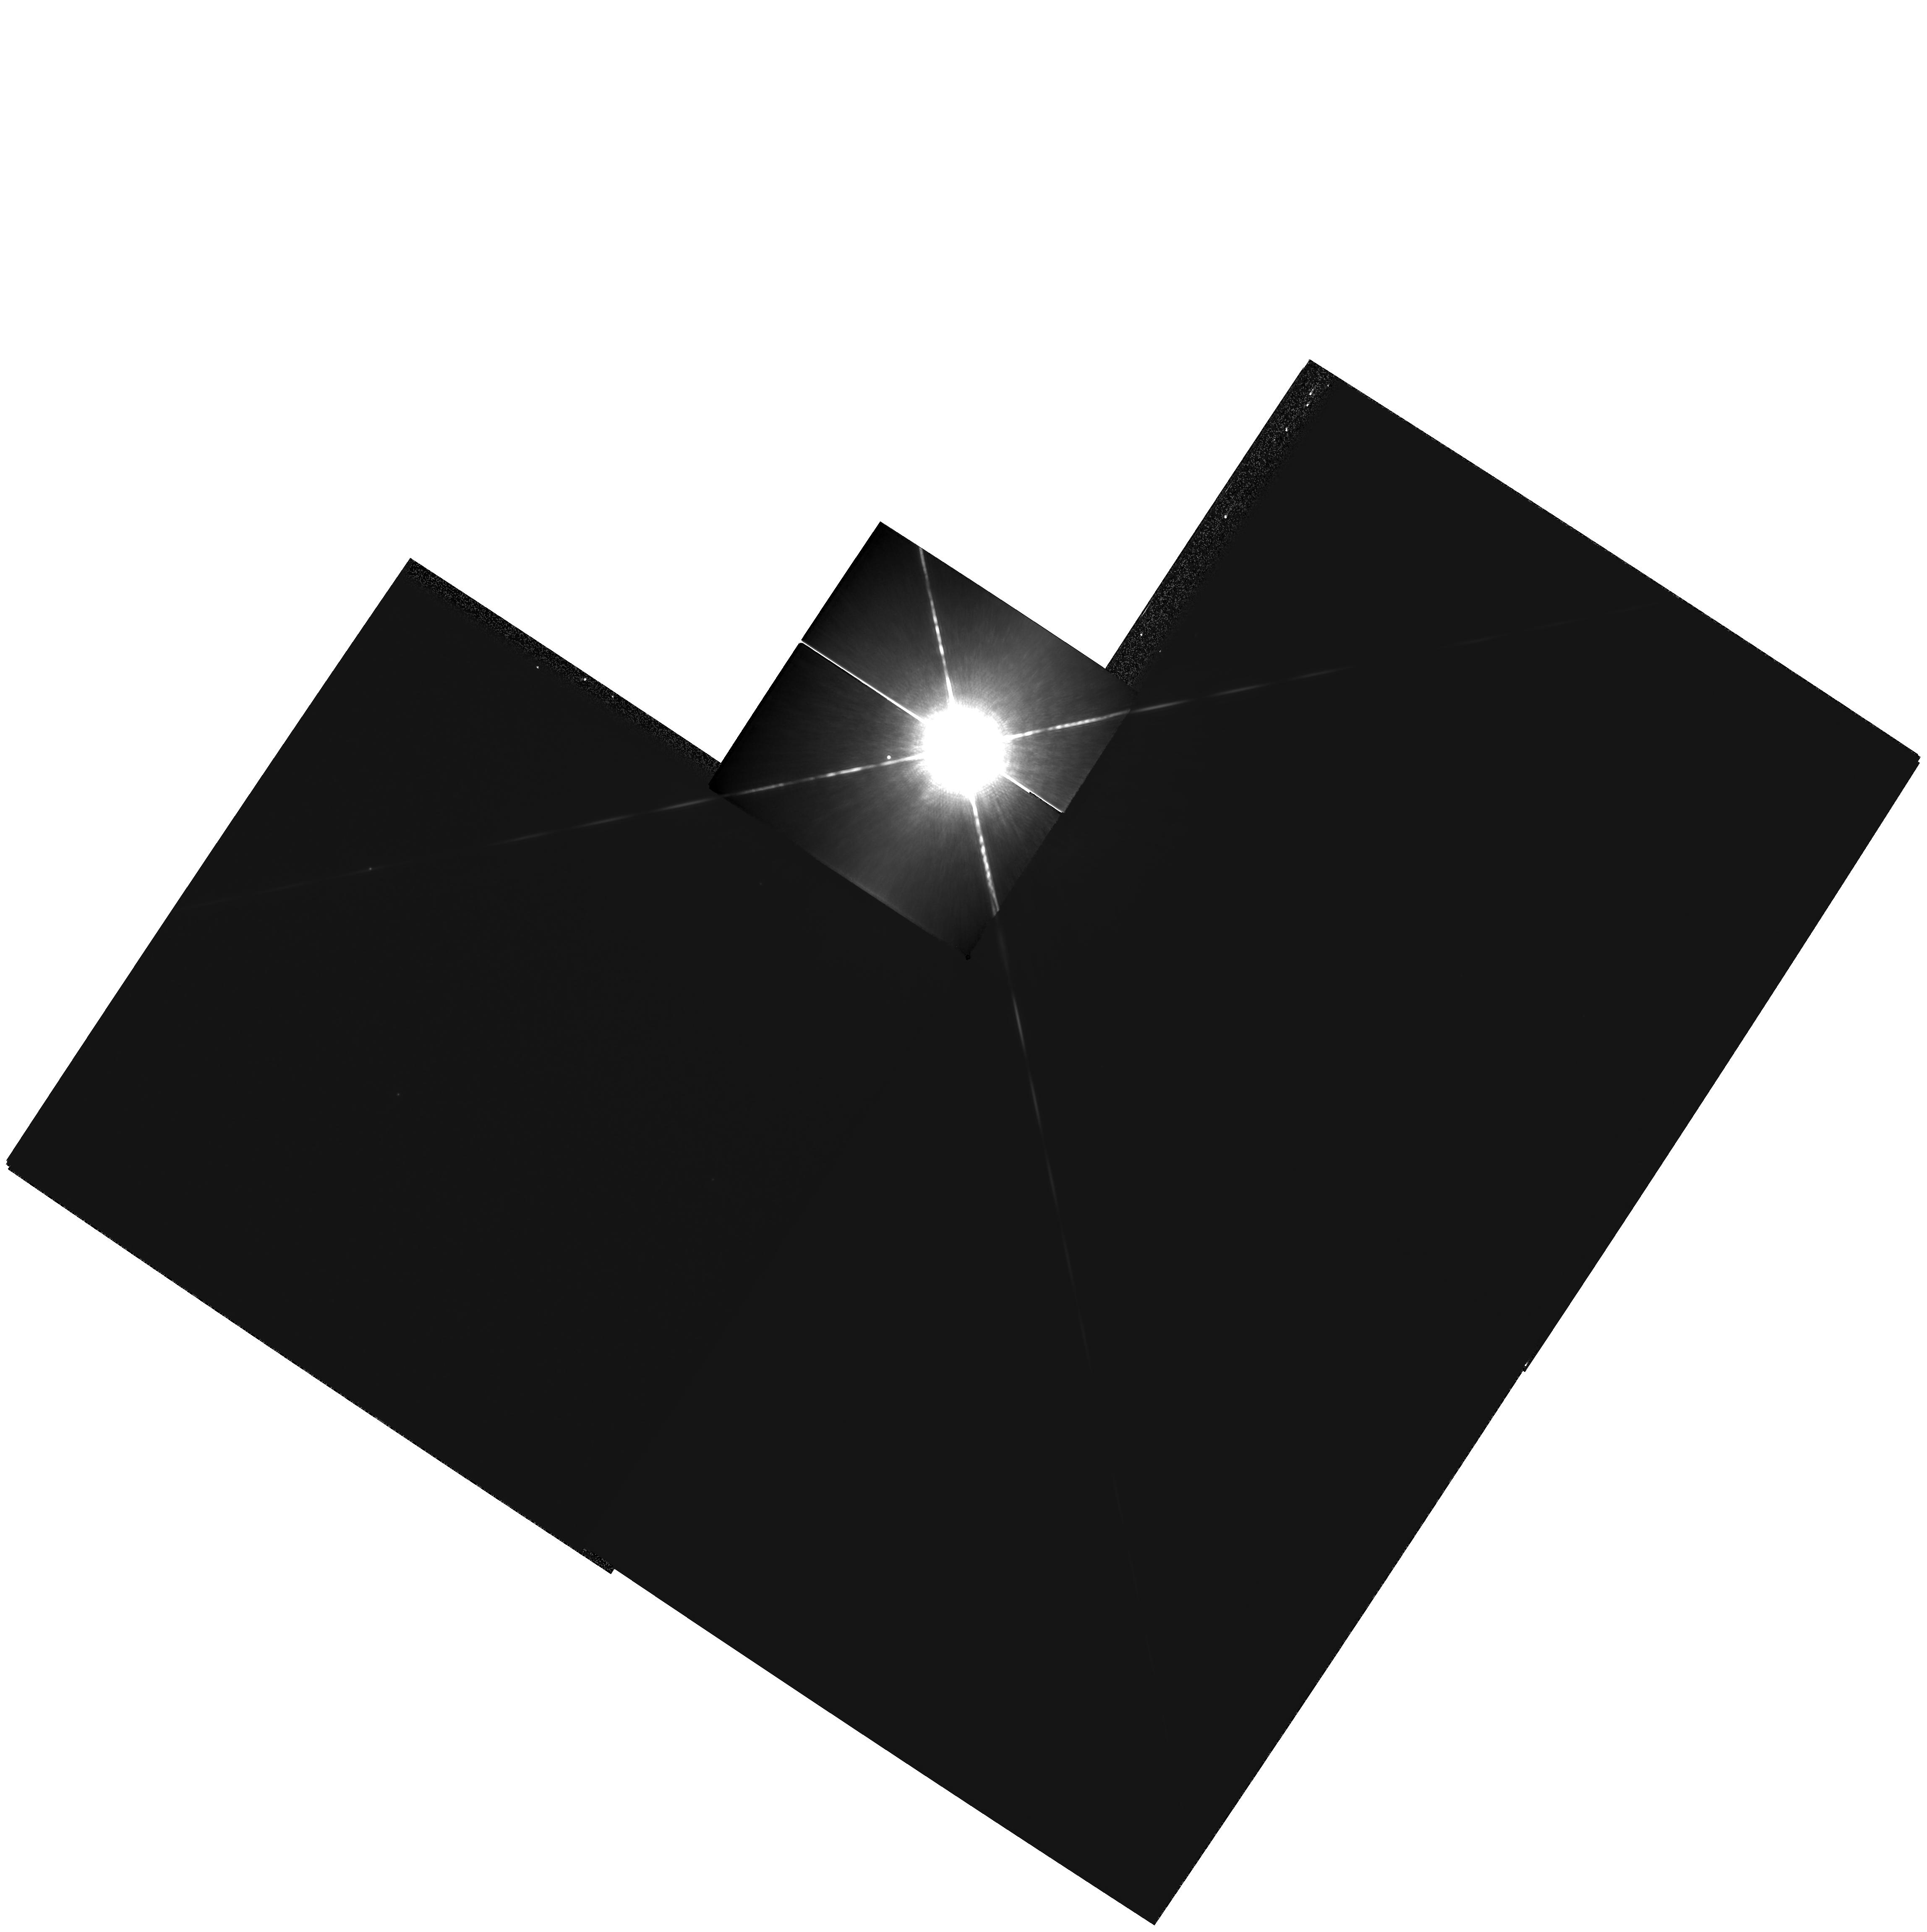
Target: SIRIUS
Instrument: WFPC2/PC
Filter: F1042M
Exposure: 8 min
Observation ID: hst_11290_01_wfpc2_pc_f1042m_u9z801

Dynamical Masses and Third Bodies in the Sirius System (PI: Bond, Howard)

Sirius B is the nearest and brightest of all white dwarfs (WDs), but it is fiendishly difficult to observe from the ground because of the overwhelming brightness of Sirius A. We propose a continuation of our program of imaging observations of the Sirius system with WFPC2, which has been underway since 2001. The resulting astrometric data will not only greatly improve the precision of the binary orbit and the dynamical mass measurements for both the main-sequence and WD components, but will also test definitively for the claimed presence of a third body in this famous system, down to planetary masses. At present, there is a tantalizing suggestion in our data that there indeed may exist a substellar or planetary third body in the system. Our team has also obtained superb spectra of Sirius B using STIS, and we have achieved an excellent fit to the spectrum using model stellar atmospheres. However, the implied mass of the WD disagrees significantly with the dynamical mass implied by the existing visual-binary orbit (which still has to be based on a combination of low-accuracy ground-based astrometry plus the small number of existing HST astrometric observations). This is another critical motivation for improving the astrometry.